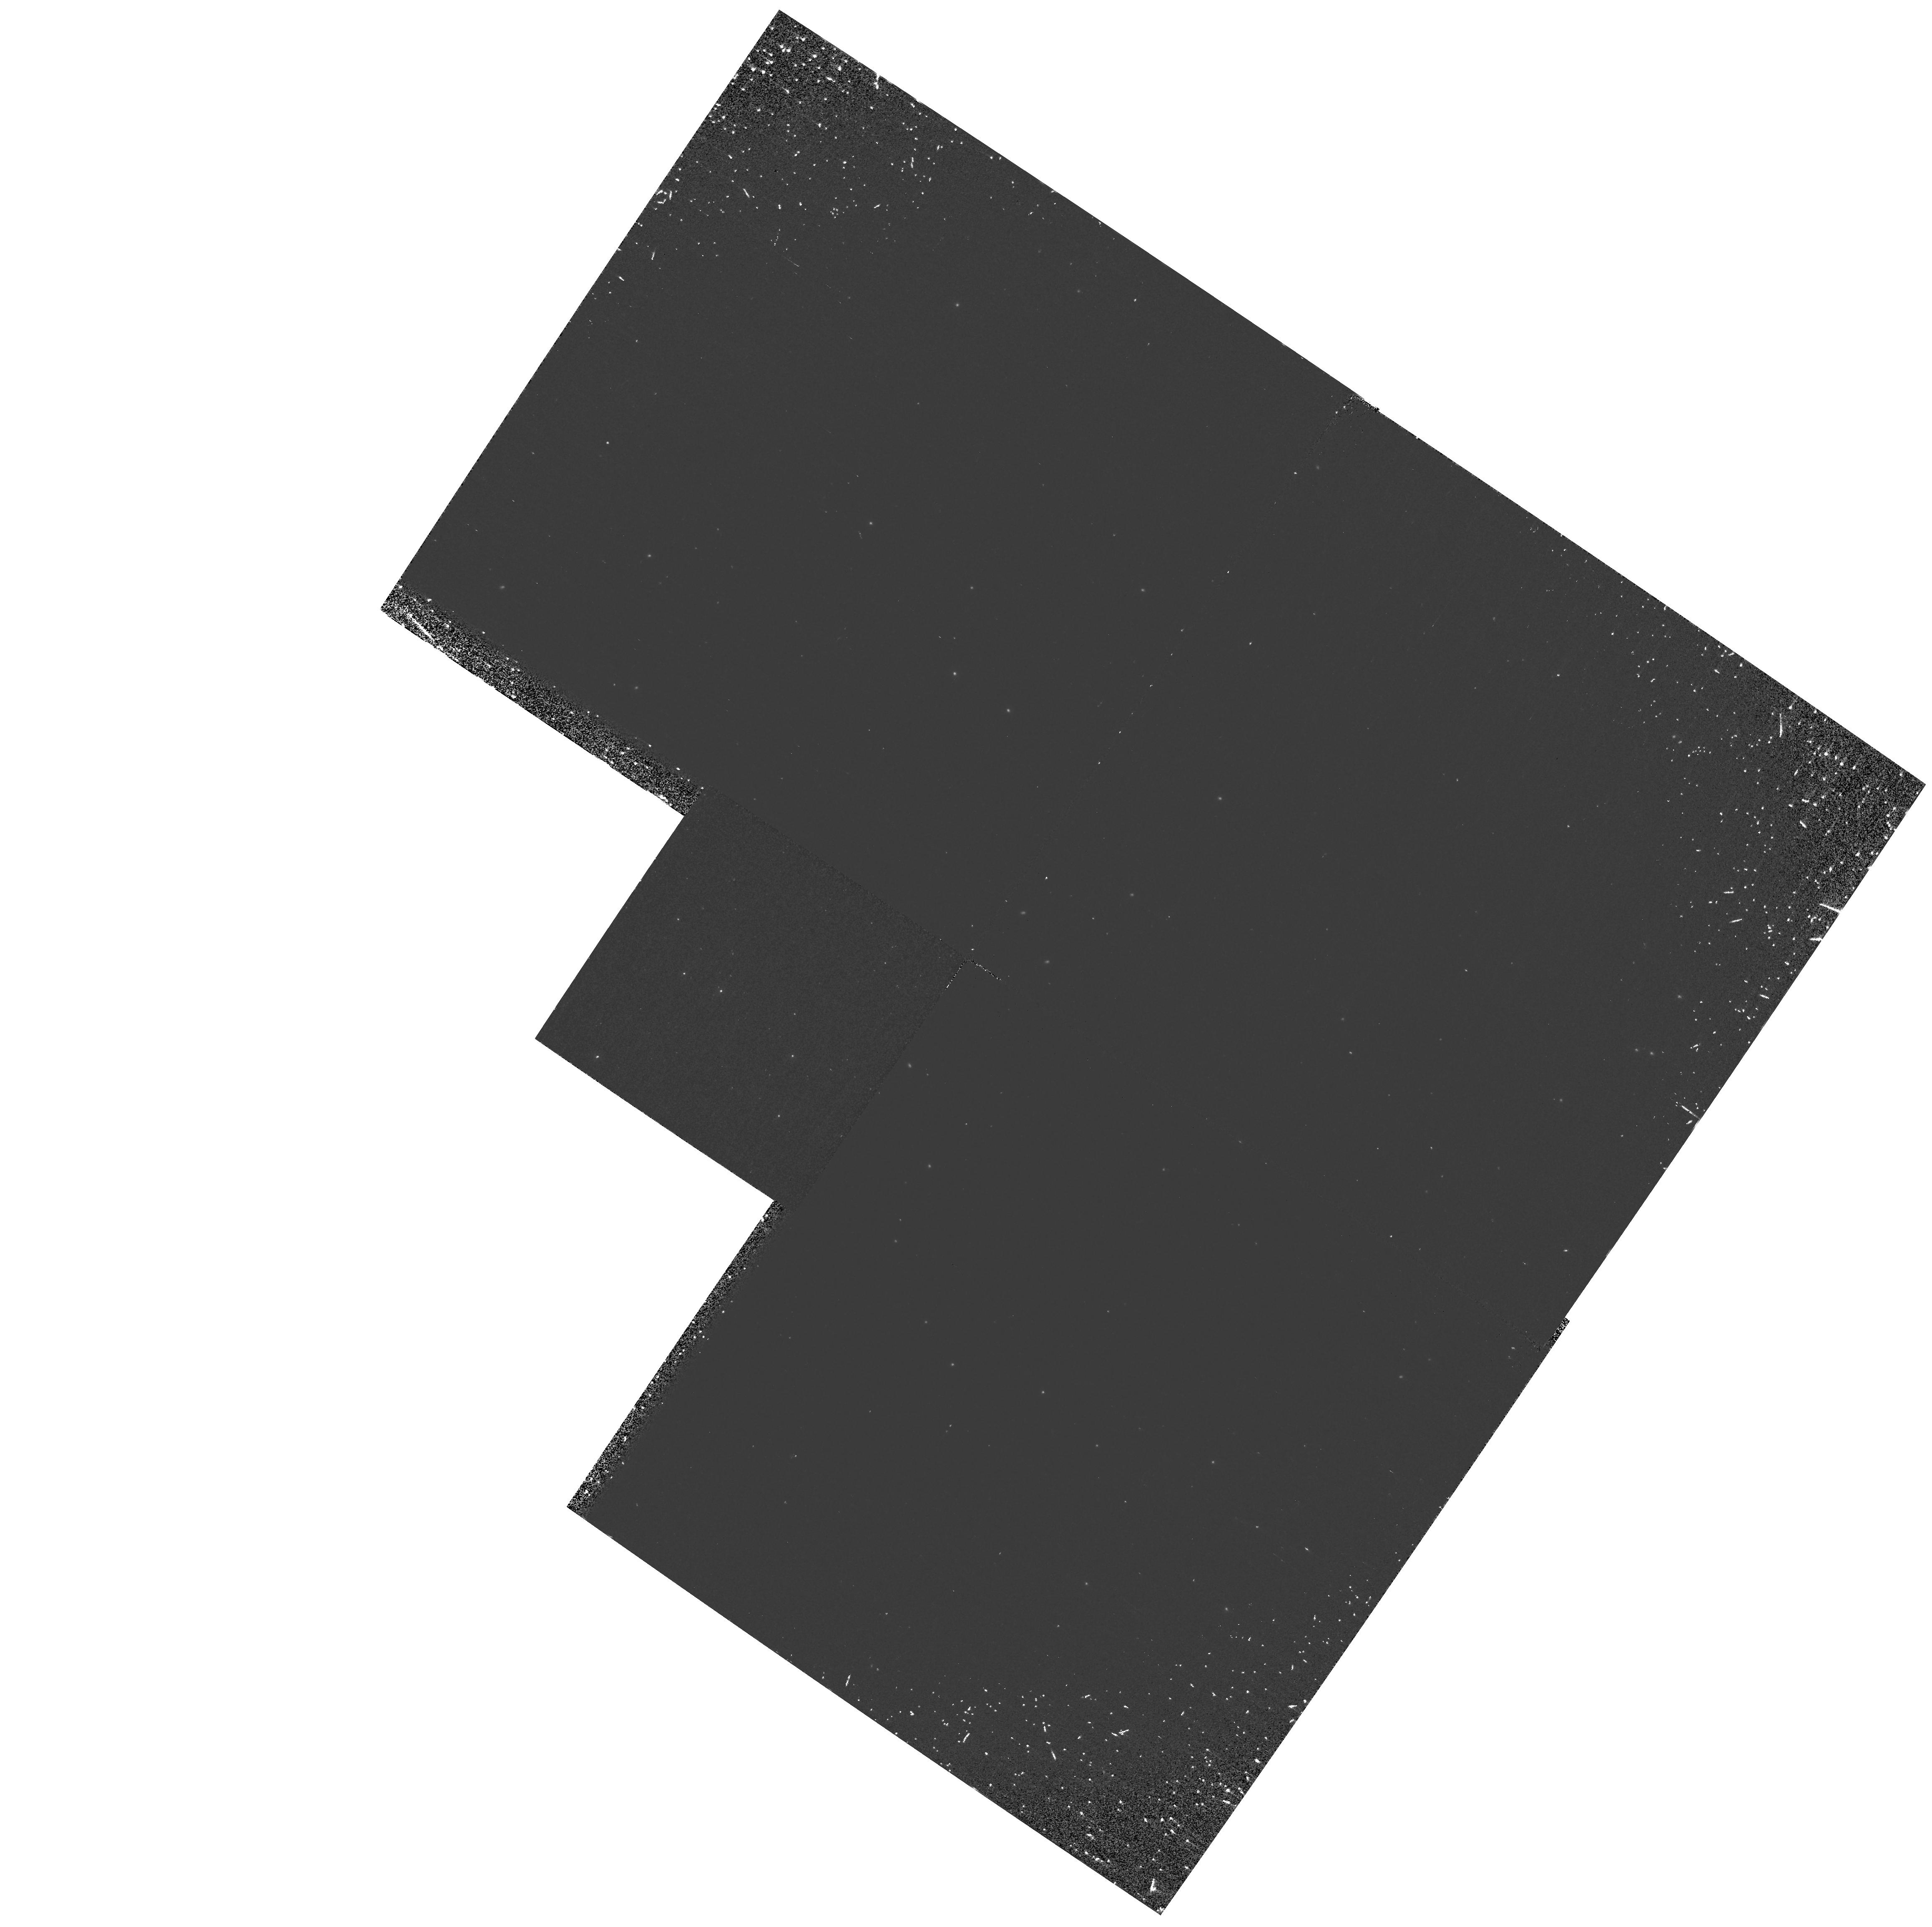
Target: NGC6218. Instrument: WFPC2/PC. Filter: F160BW. Exposure: 30 min. Observation ID: hst_8709_01_wfpc2_pc_f160bw_u67e01

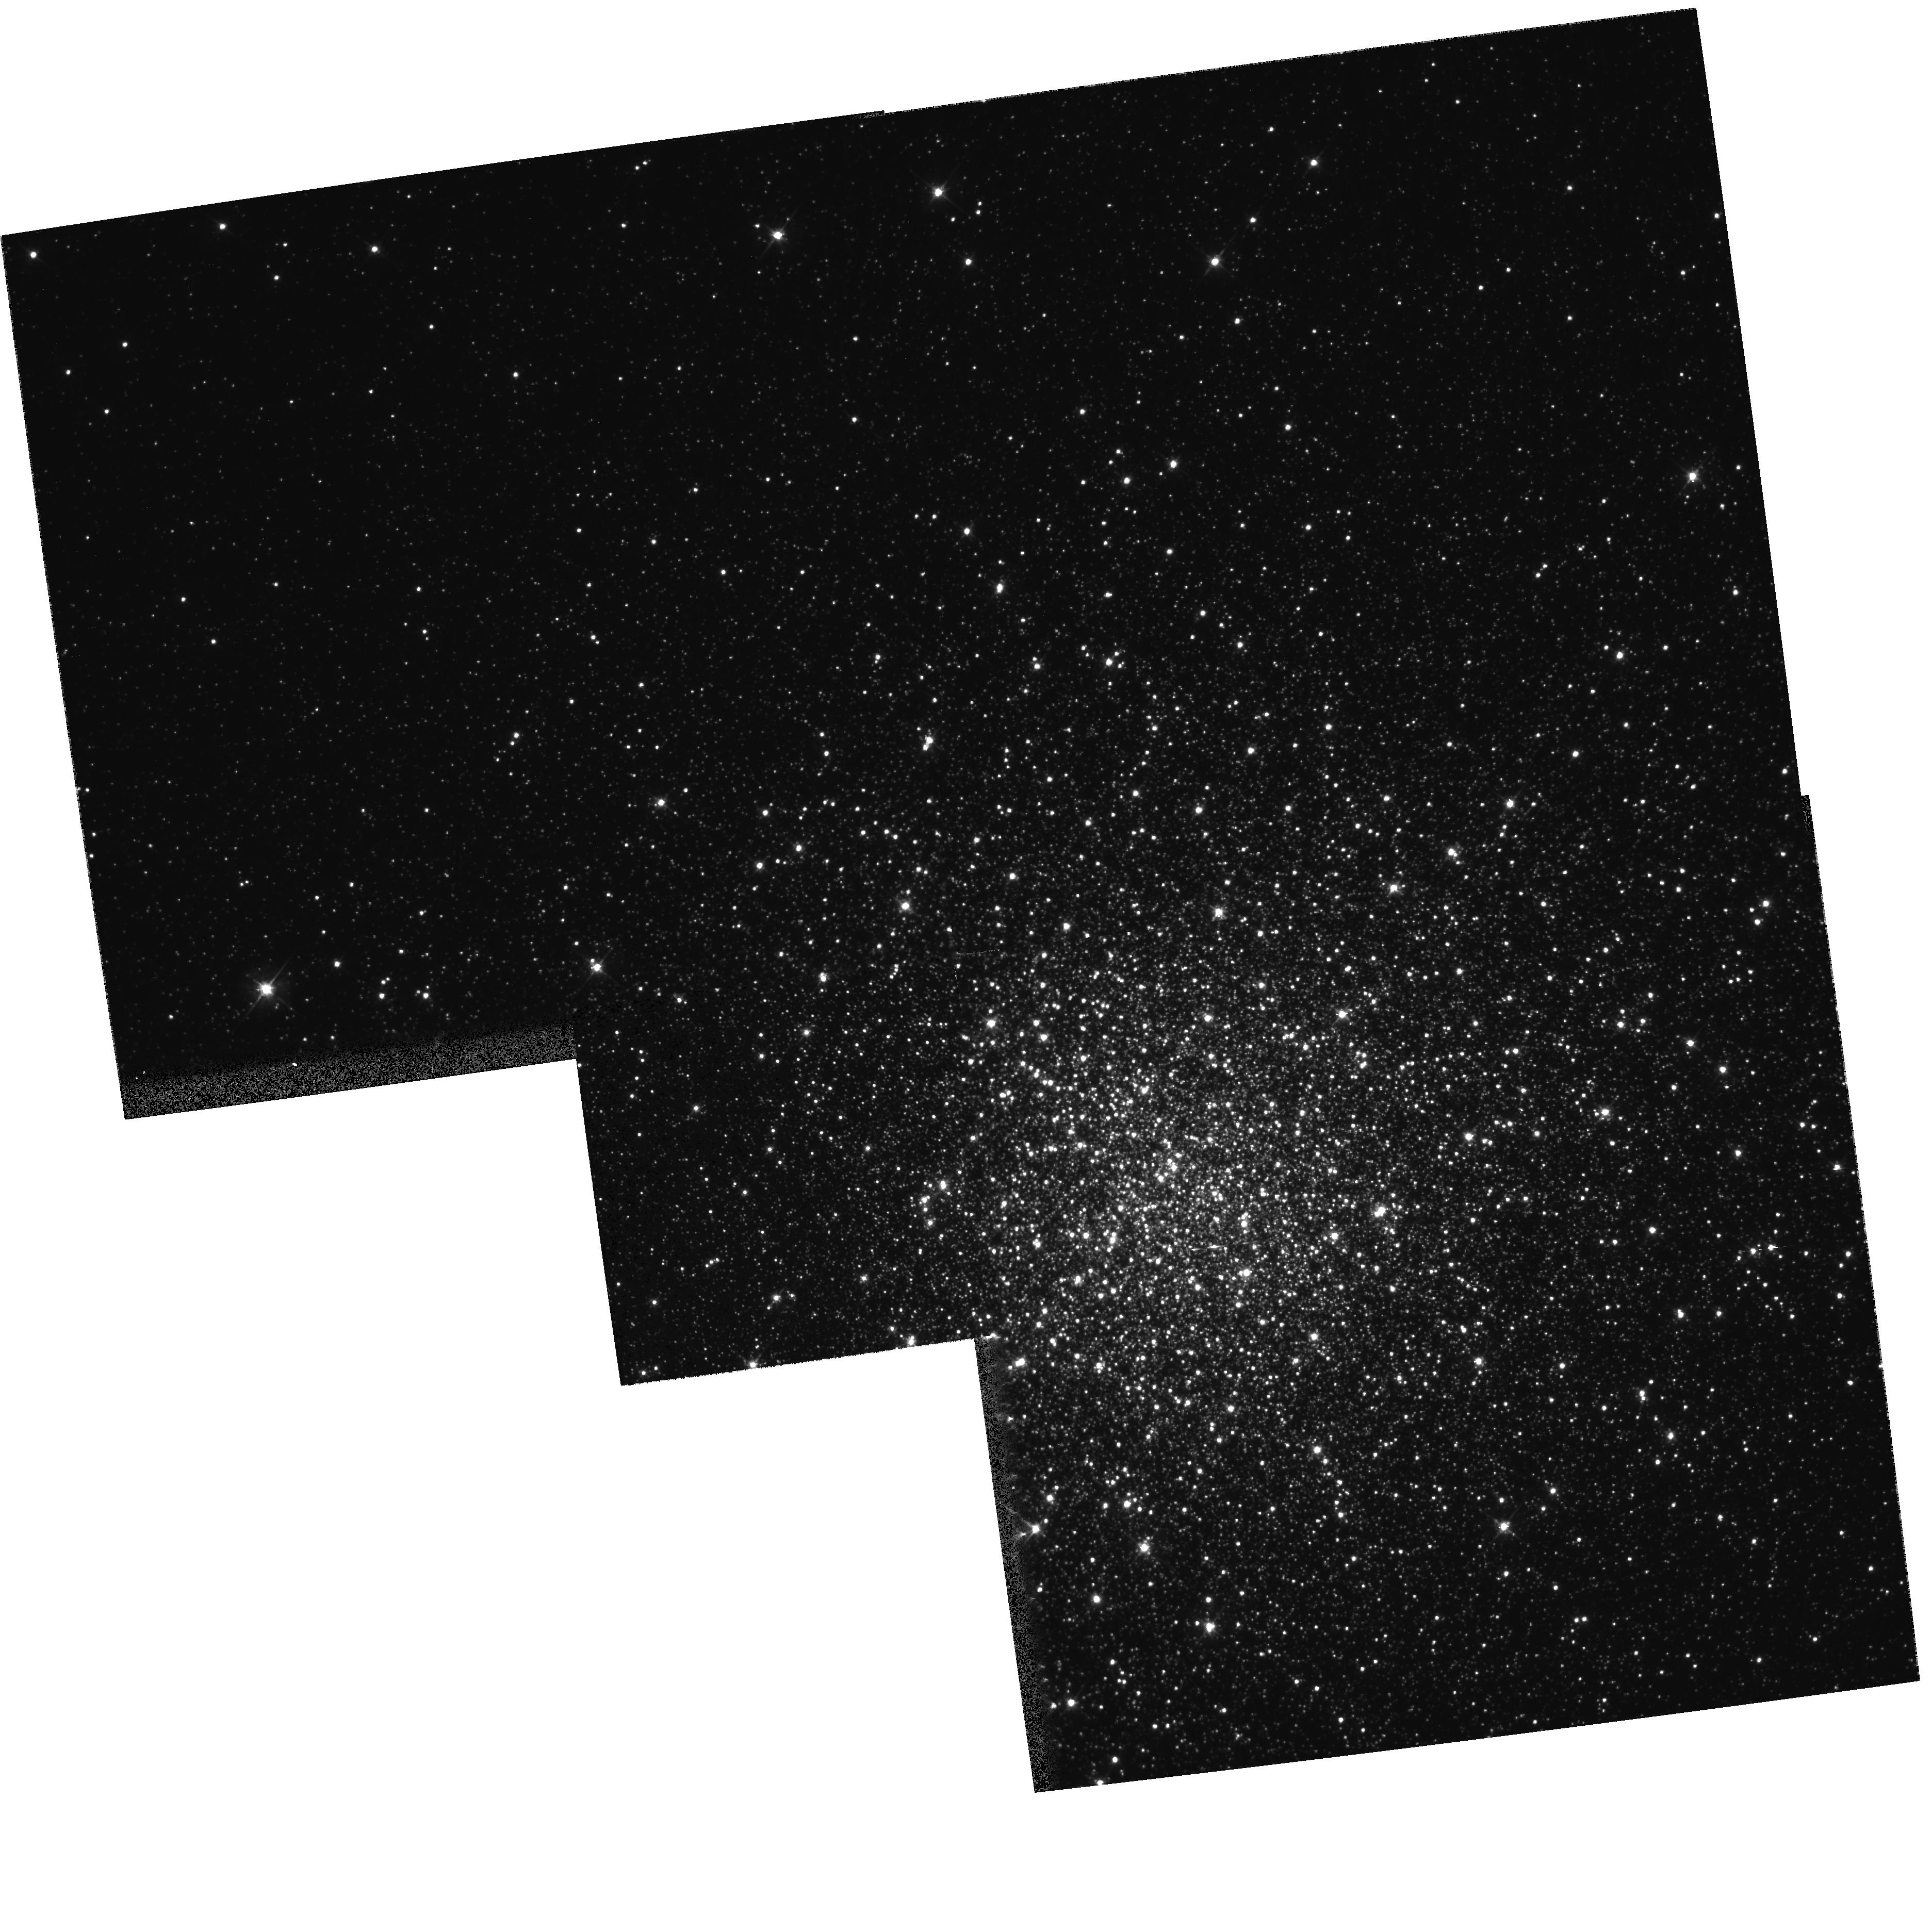
Target: NGC7089. Instrument: WFPC2/PC. Filter: F555W. Exposure: 2 min. Observation ID: hst_8709_03_wfpc2_pc_f555w_u67e03

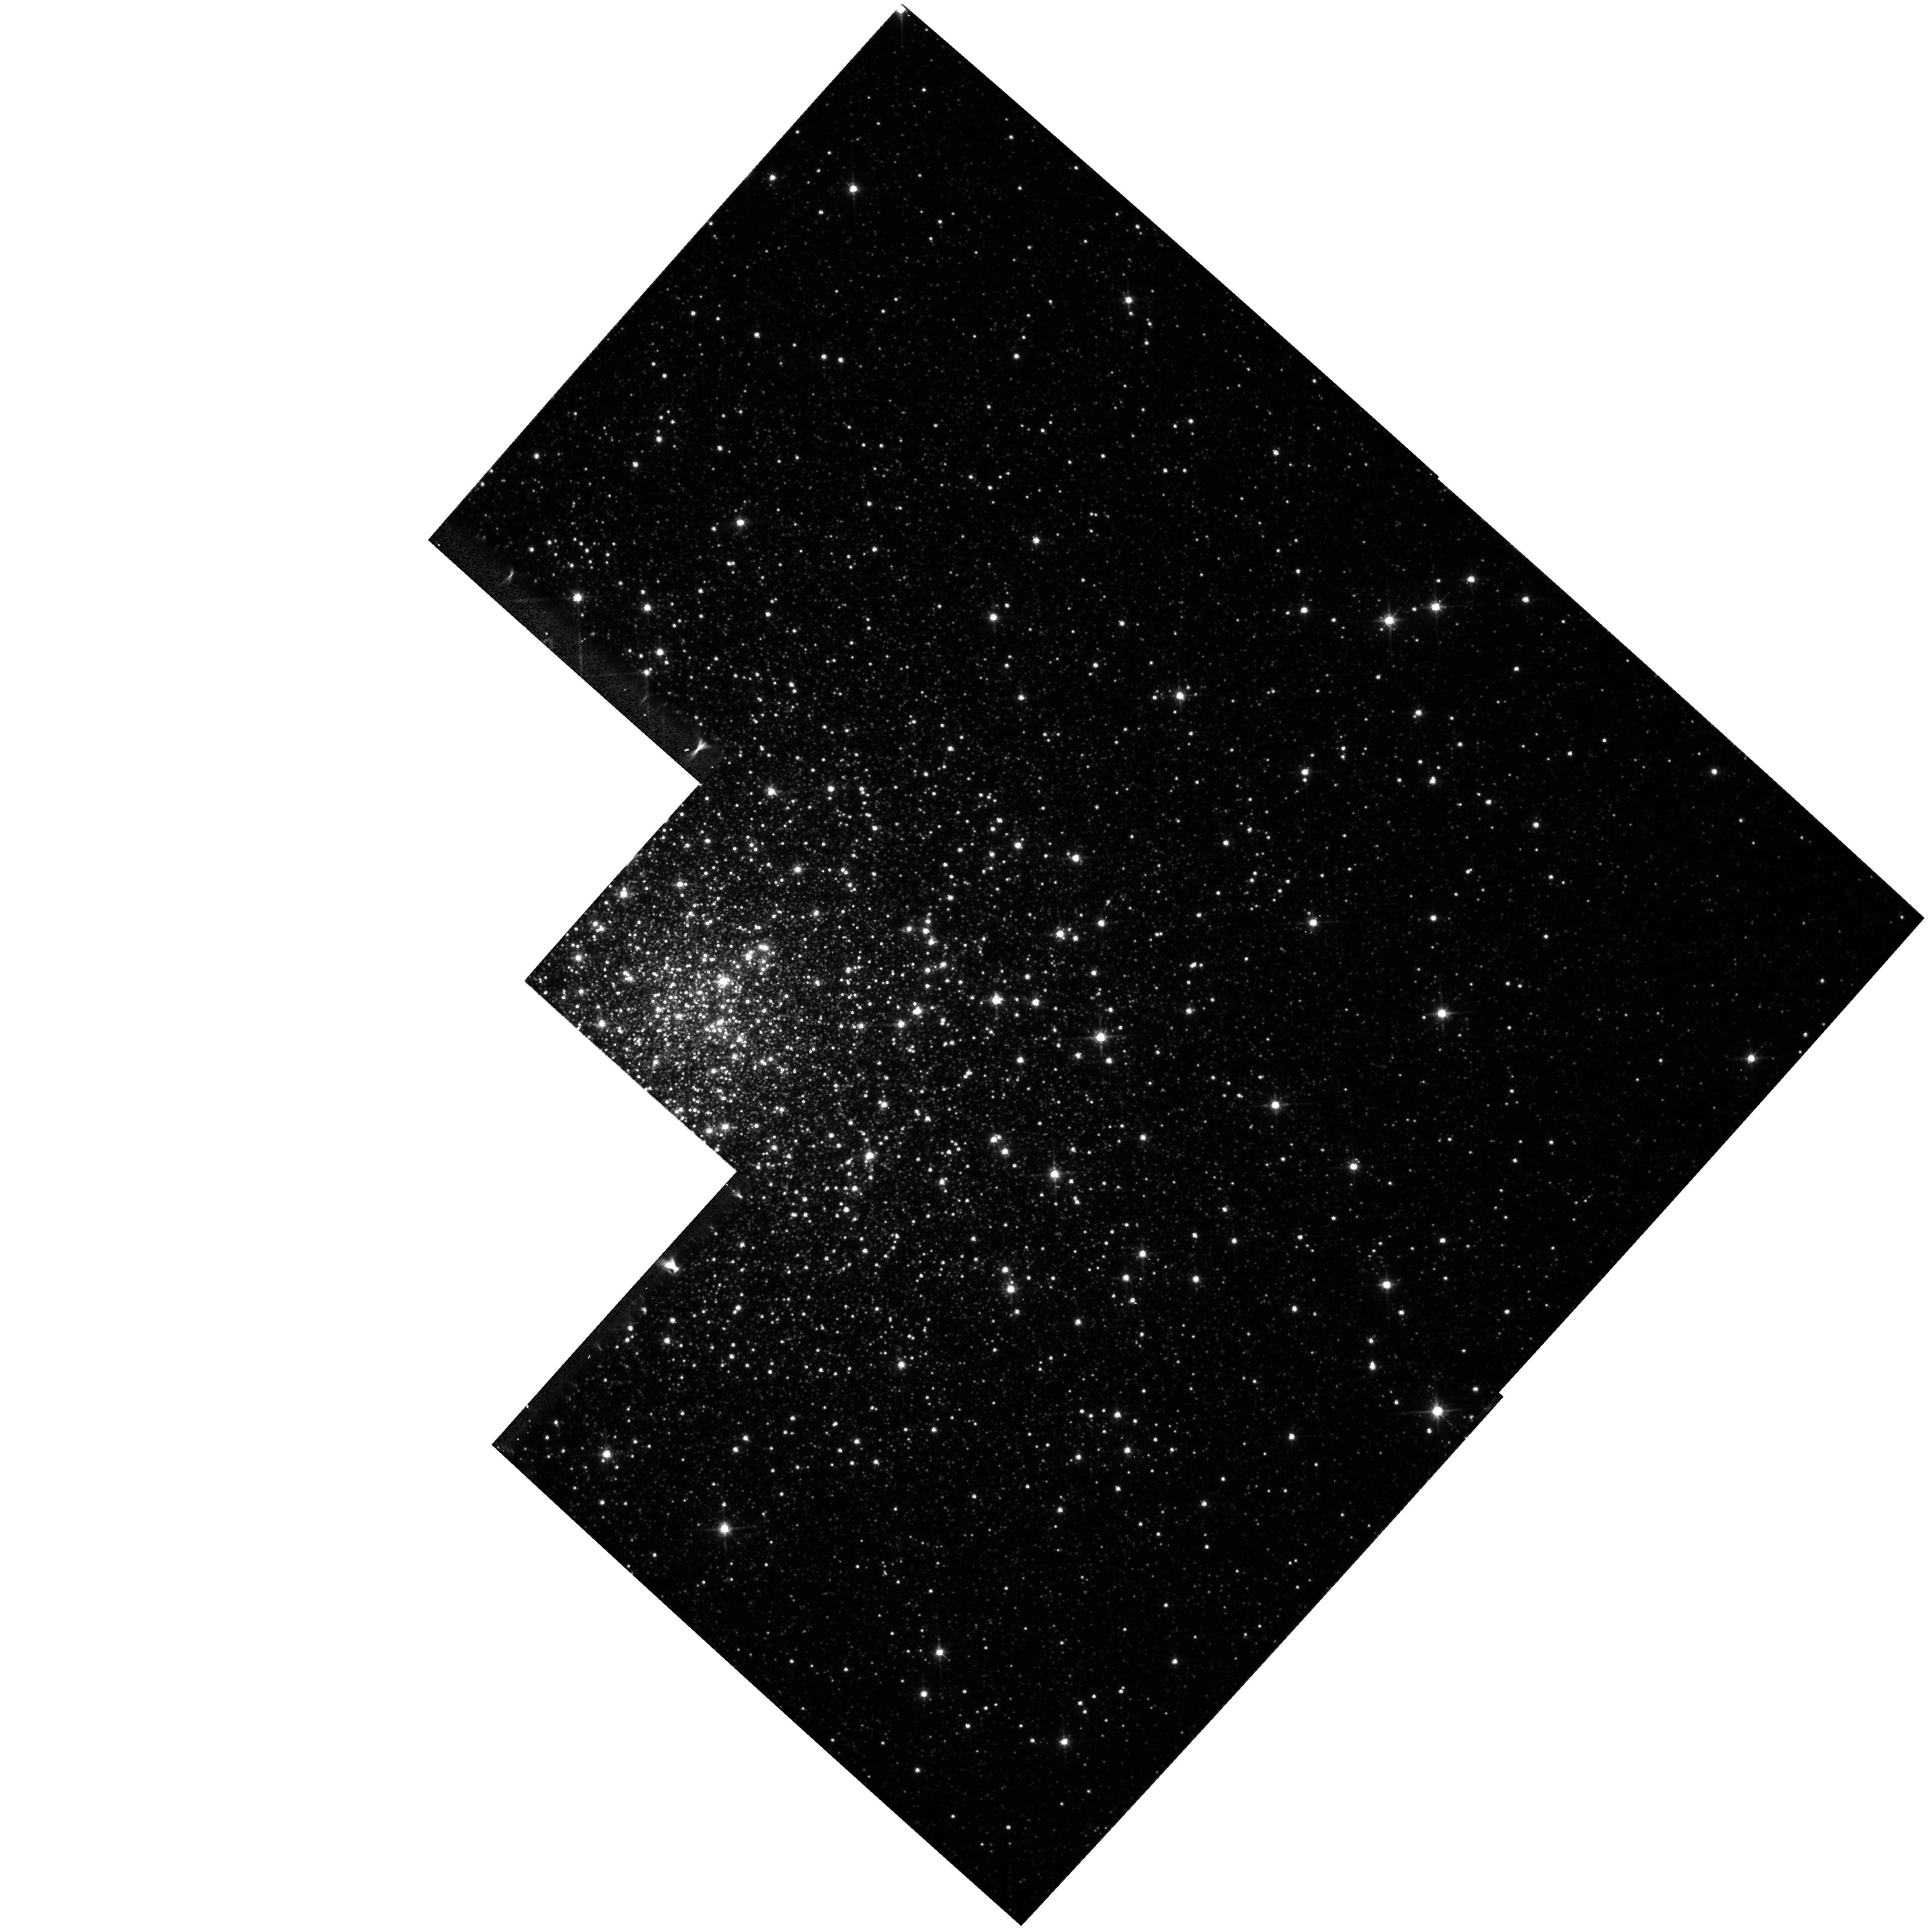
Target: NGC6266. Instrument: WFPC2/PC. Filter: F814W. Exposure: 7 min. Observation ID: hst_8709_02_wfpc2_pc_f814w_u67e02

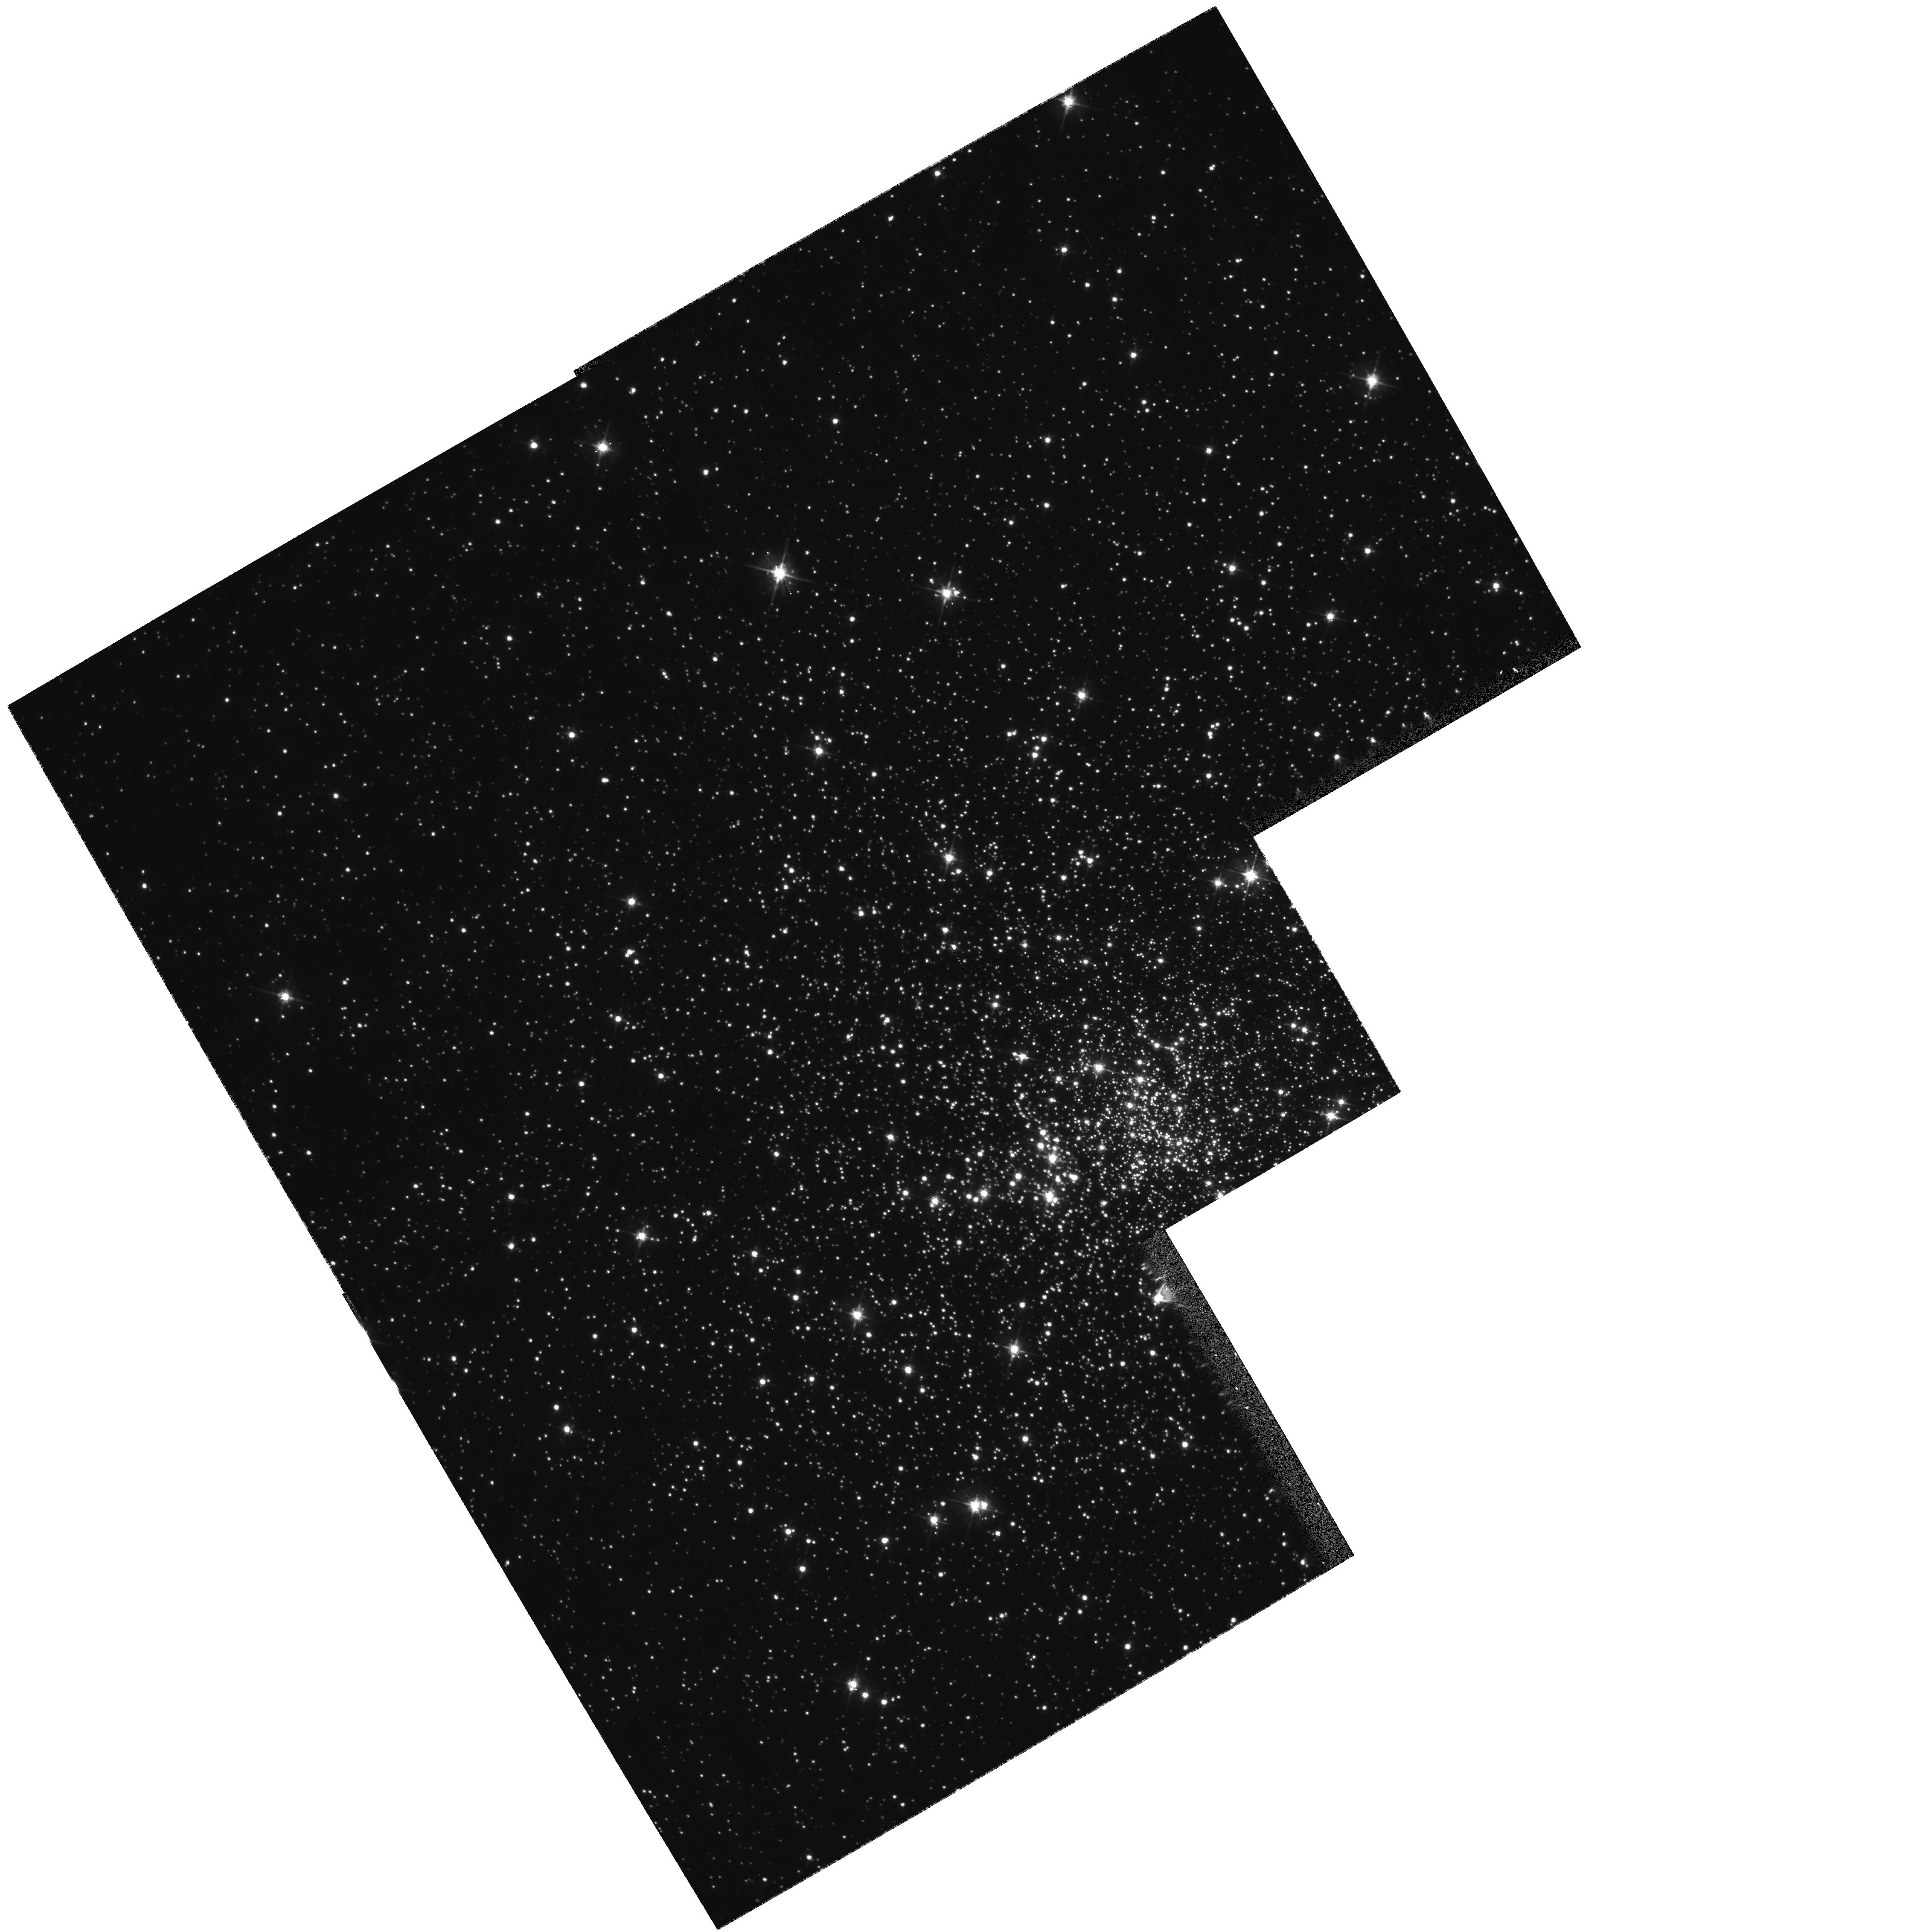
Target: NGC6752. Instrument: WFPC2/PC. Filter: F555W. Exposure: 2 min. Observation ID: hst_8709_04_wfpc2_pc_f555w_u67e04

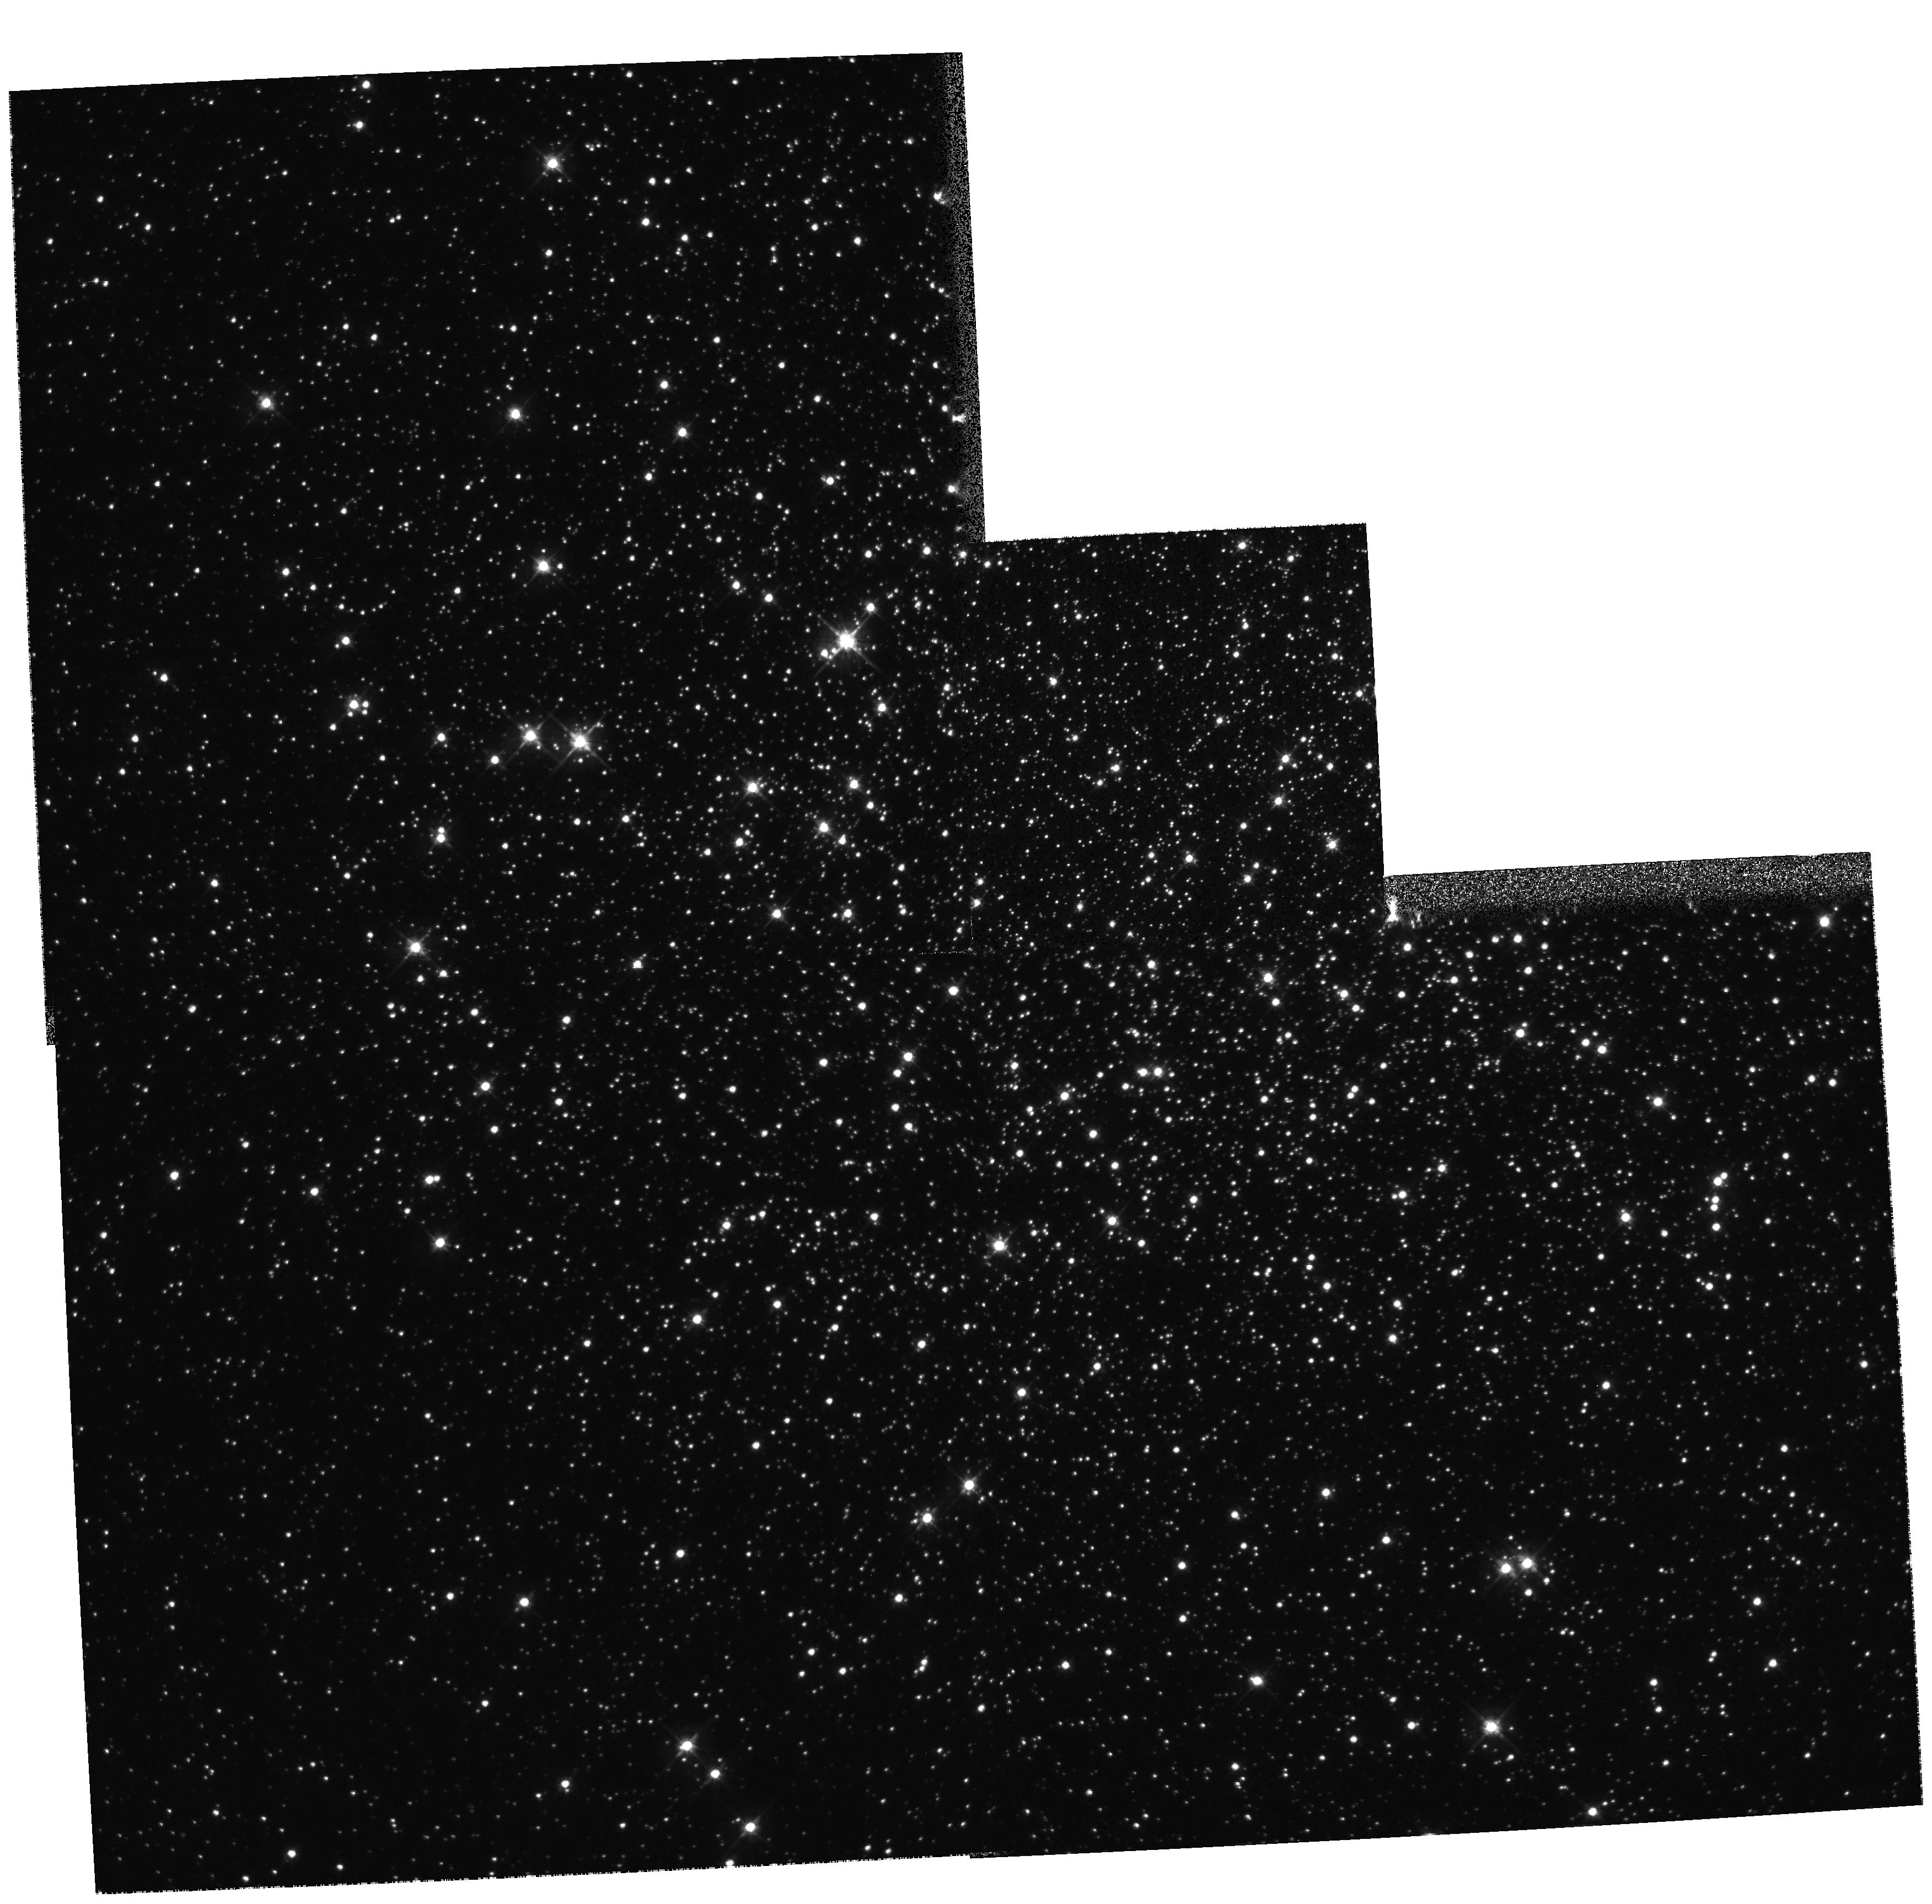
Target: NGC4833. Instrument: WFPC2/PC. Filter: F555W. Exposure: 4 min. Observation ID: hst_8709_05_wfpc2_pc_f555w_u67e05

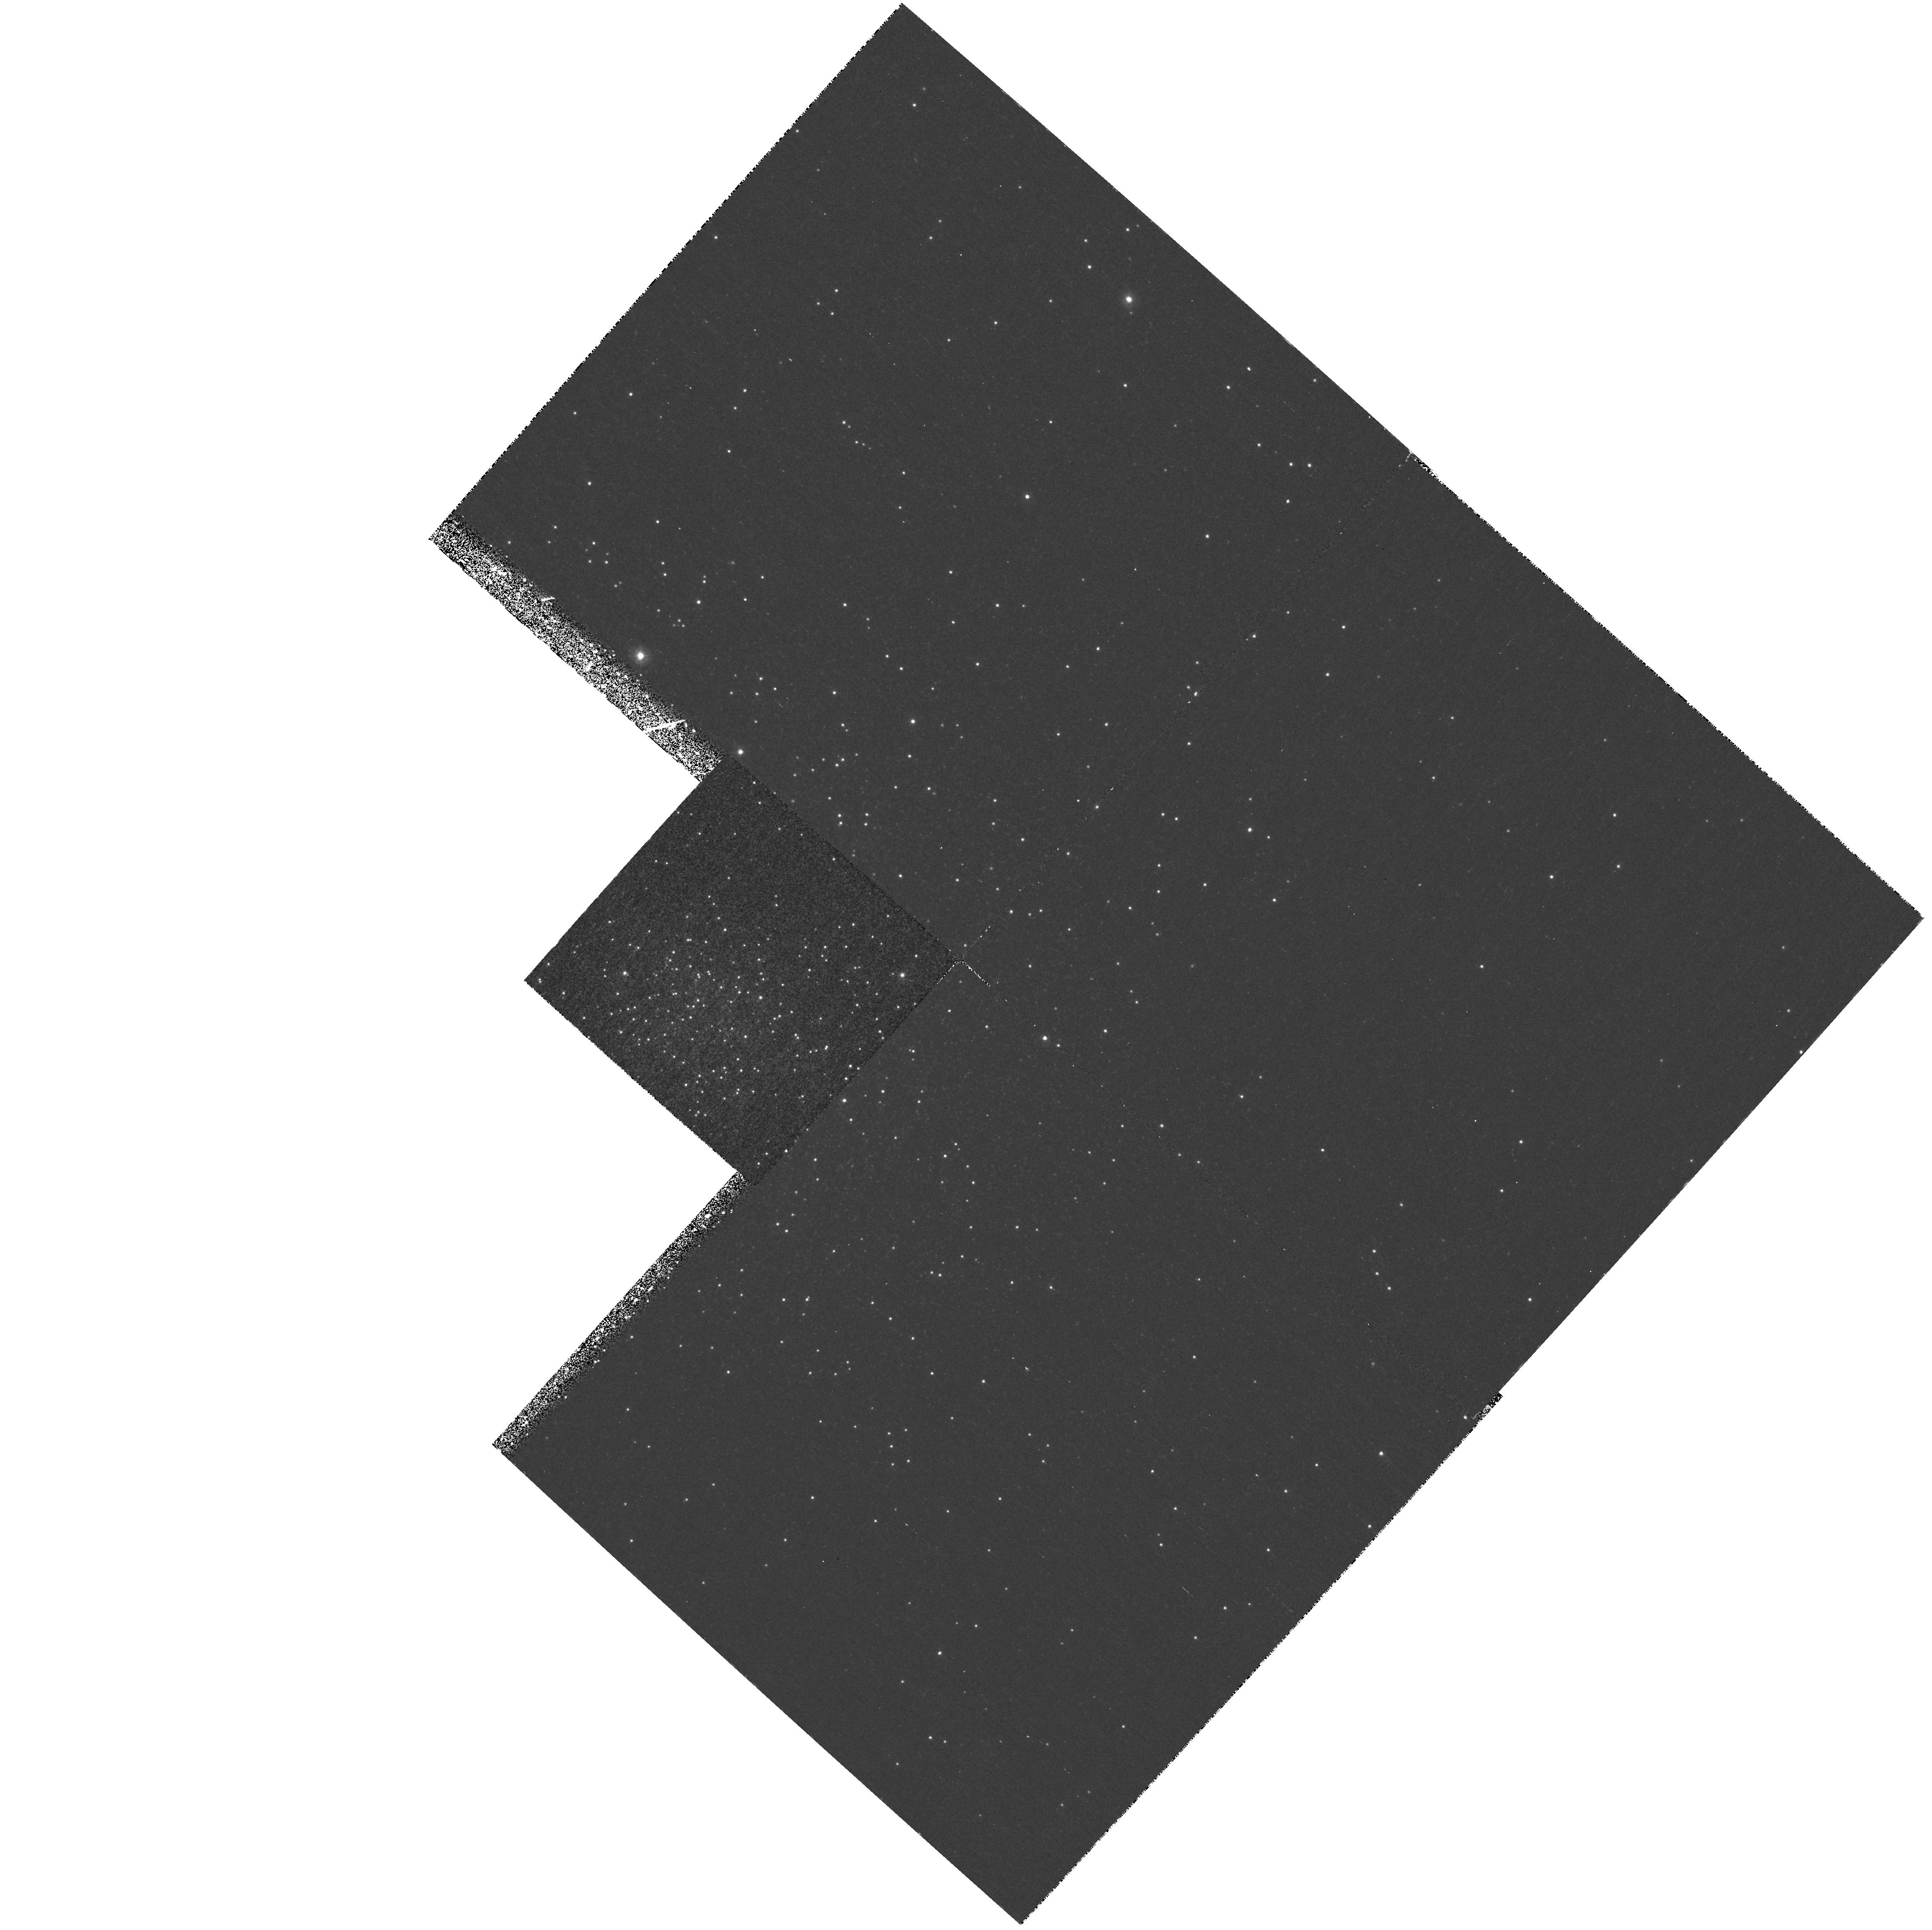
Target: NGC6266. Instrument: WFPC2/PC. Filter: F255W. Exposure: 1.2 h. Observation ID: hst_8709_02_wfpc2_pc_f255w_u67e02

UV Light from Old Stellar Populations: A Census of UV Bright Stars in  `Blue Tail Globular Clusters (PI: Ferraro, Francesco R.)

We propose observations of UV-bright stars in 7 Galactic Globular Clusters (GGCs). These will complement data obtained during Cycles 5 and 6. Our goals are multifold: (a) to observe the morphology in the faint blue tails (BTs) of GGC horizontal branches (HBs); (b) to explore the relationship between the HB mass distribution in BT clusters to the clusters' structural and dynamical properties; (c) to gain further samples of Blue Straggler Stars and the long-sought Cataclysmic Variables in GGC cores; and (d) to obtain relatively large samples of post main sequence stars. All the targets have a BT which reaches at least to or beyond the turnoff in V; the actual extent can only be determined from the uncrowded UV observations. Our observations will allow a number of studies which cannot be done using ground-based observations: (a) and (b) will indirectly probe the mass loss process close to the tip of the red giant branch (RGB), which our data (from previous cycles) suggest to be often multimodal; (c) provides a complete survey of these peculiar UV stellar types, along with their radial distributions, will provide fundamental data for internal cluster dynamics. The observations will add to an archive of HST\ data on GGC's optimized for the study of hot stellar populations. This data set, beyond the study of GGCs, will be fundamental to the understanding of the origin of UV light from elliptical galaxies.